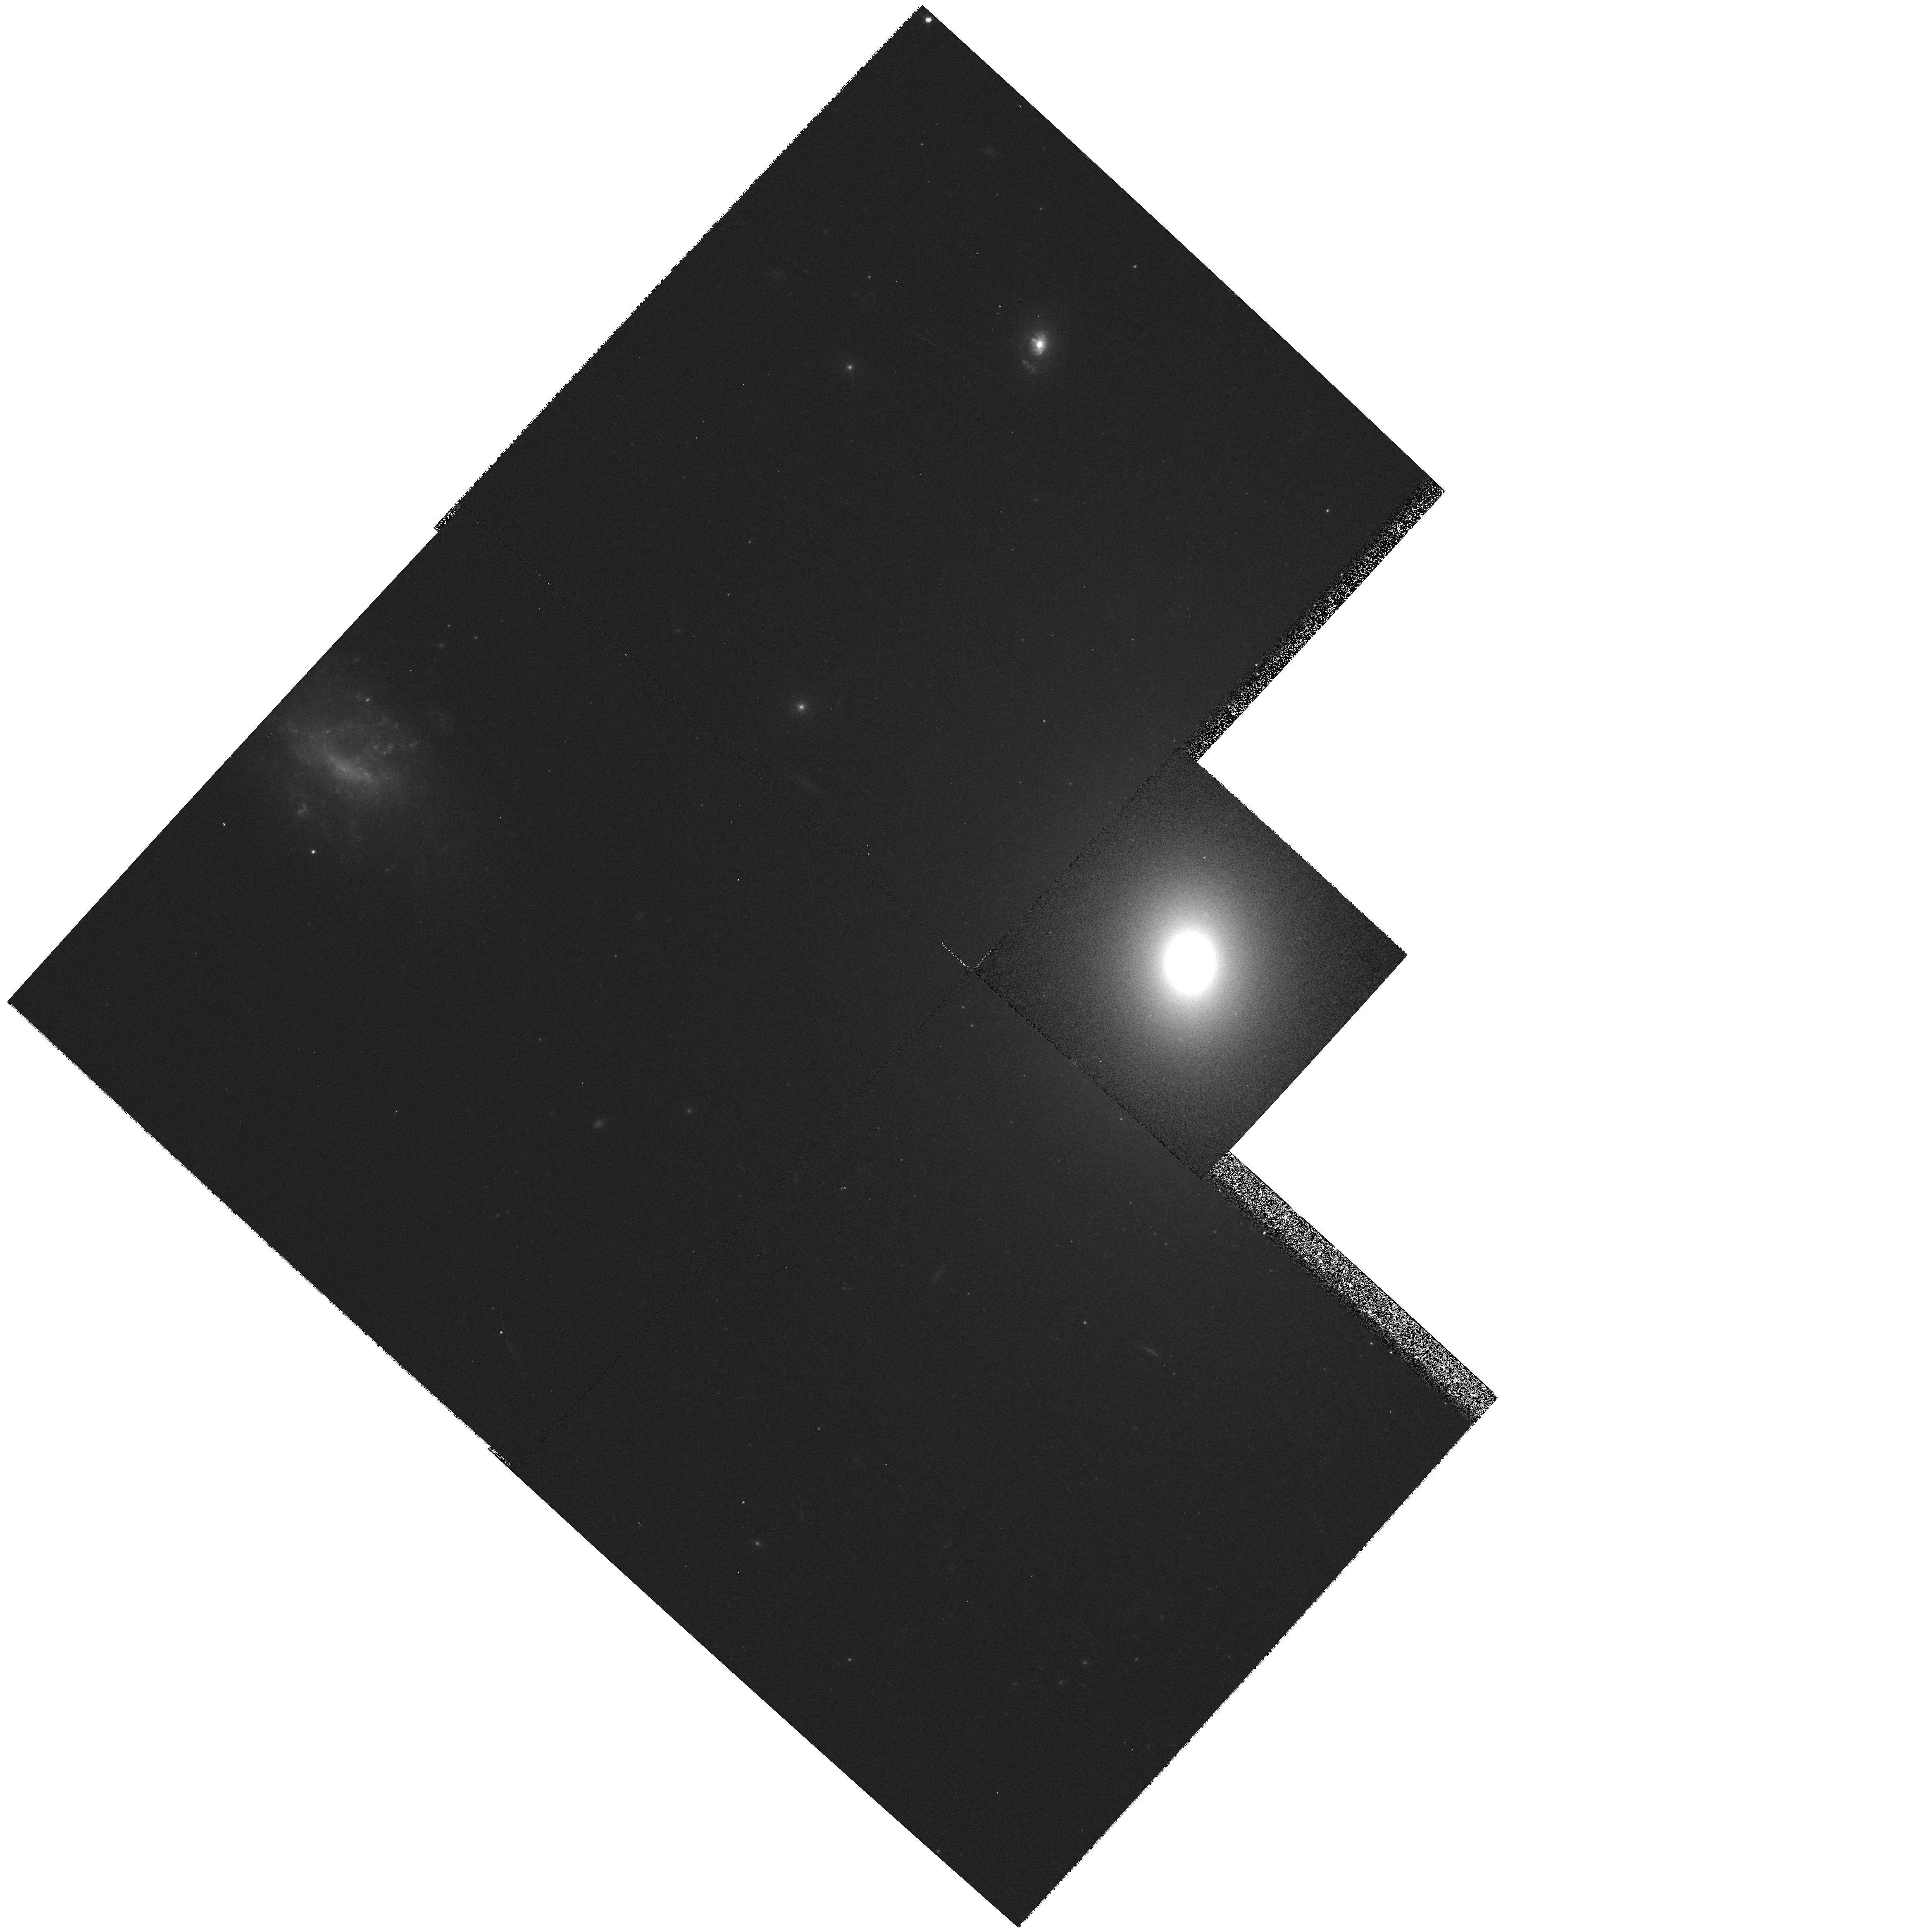
Target: UGC09058
Instrument: WFPC2/PC
Filter: F555W
Exposure: 8 min
Observation ID: hst_6673_02_wfpc2_pc_f555w_u3mo02

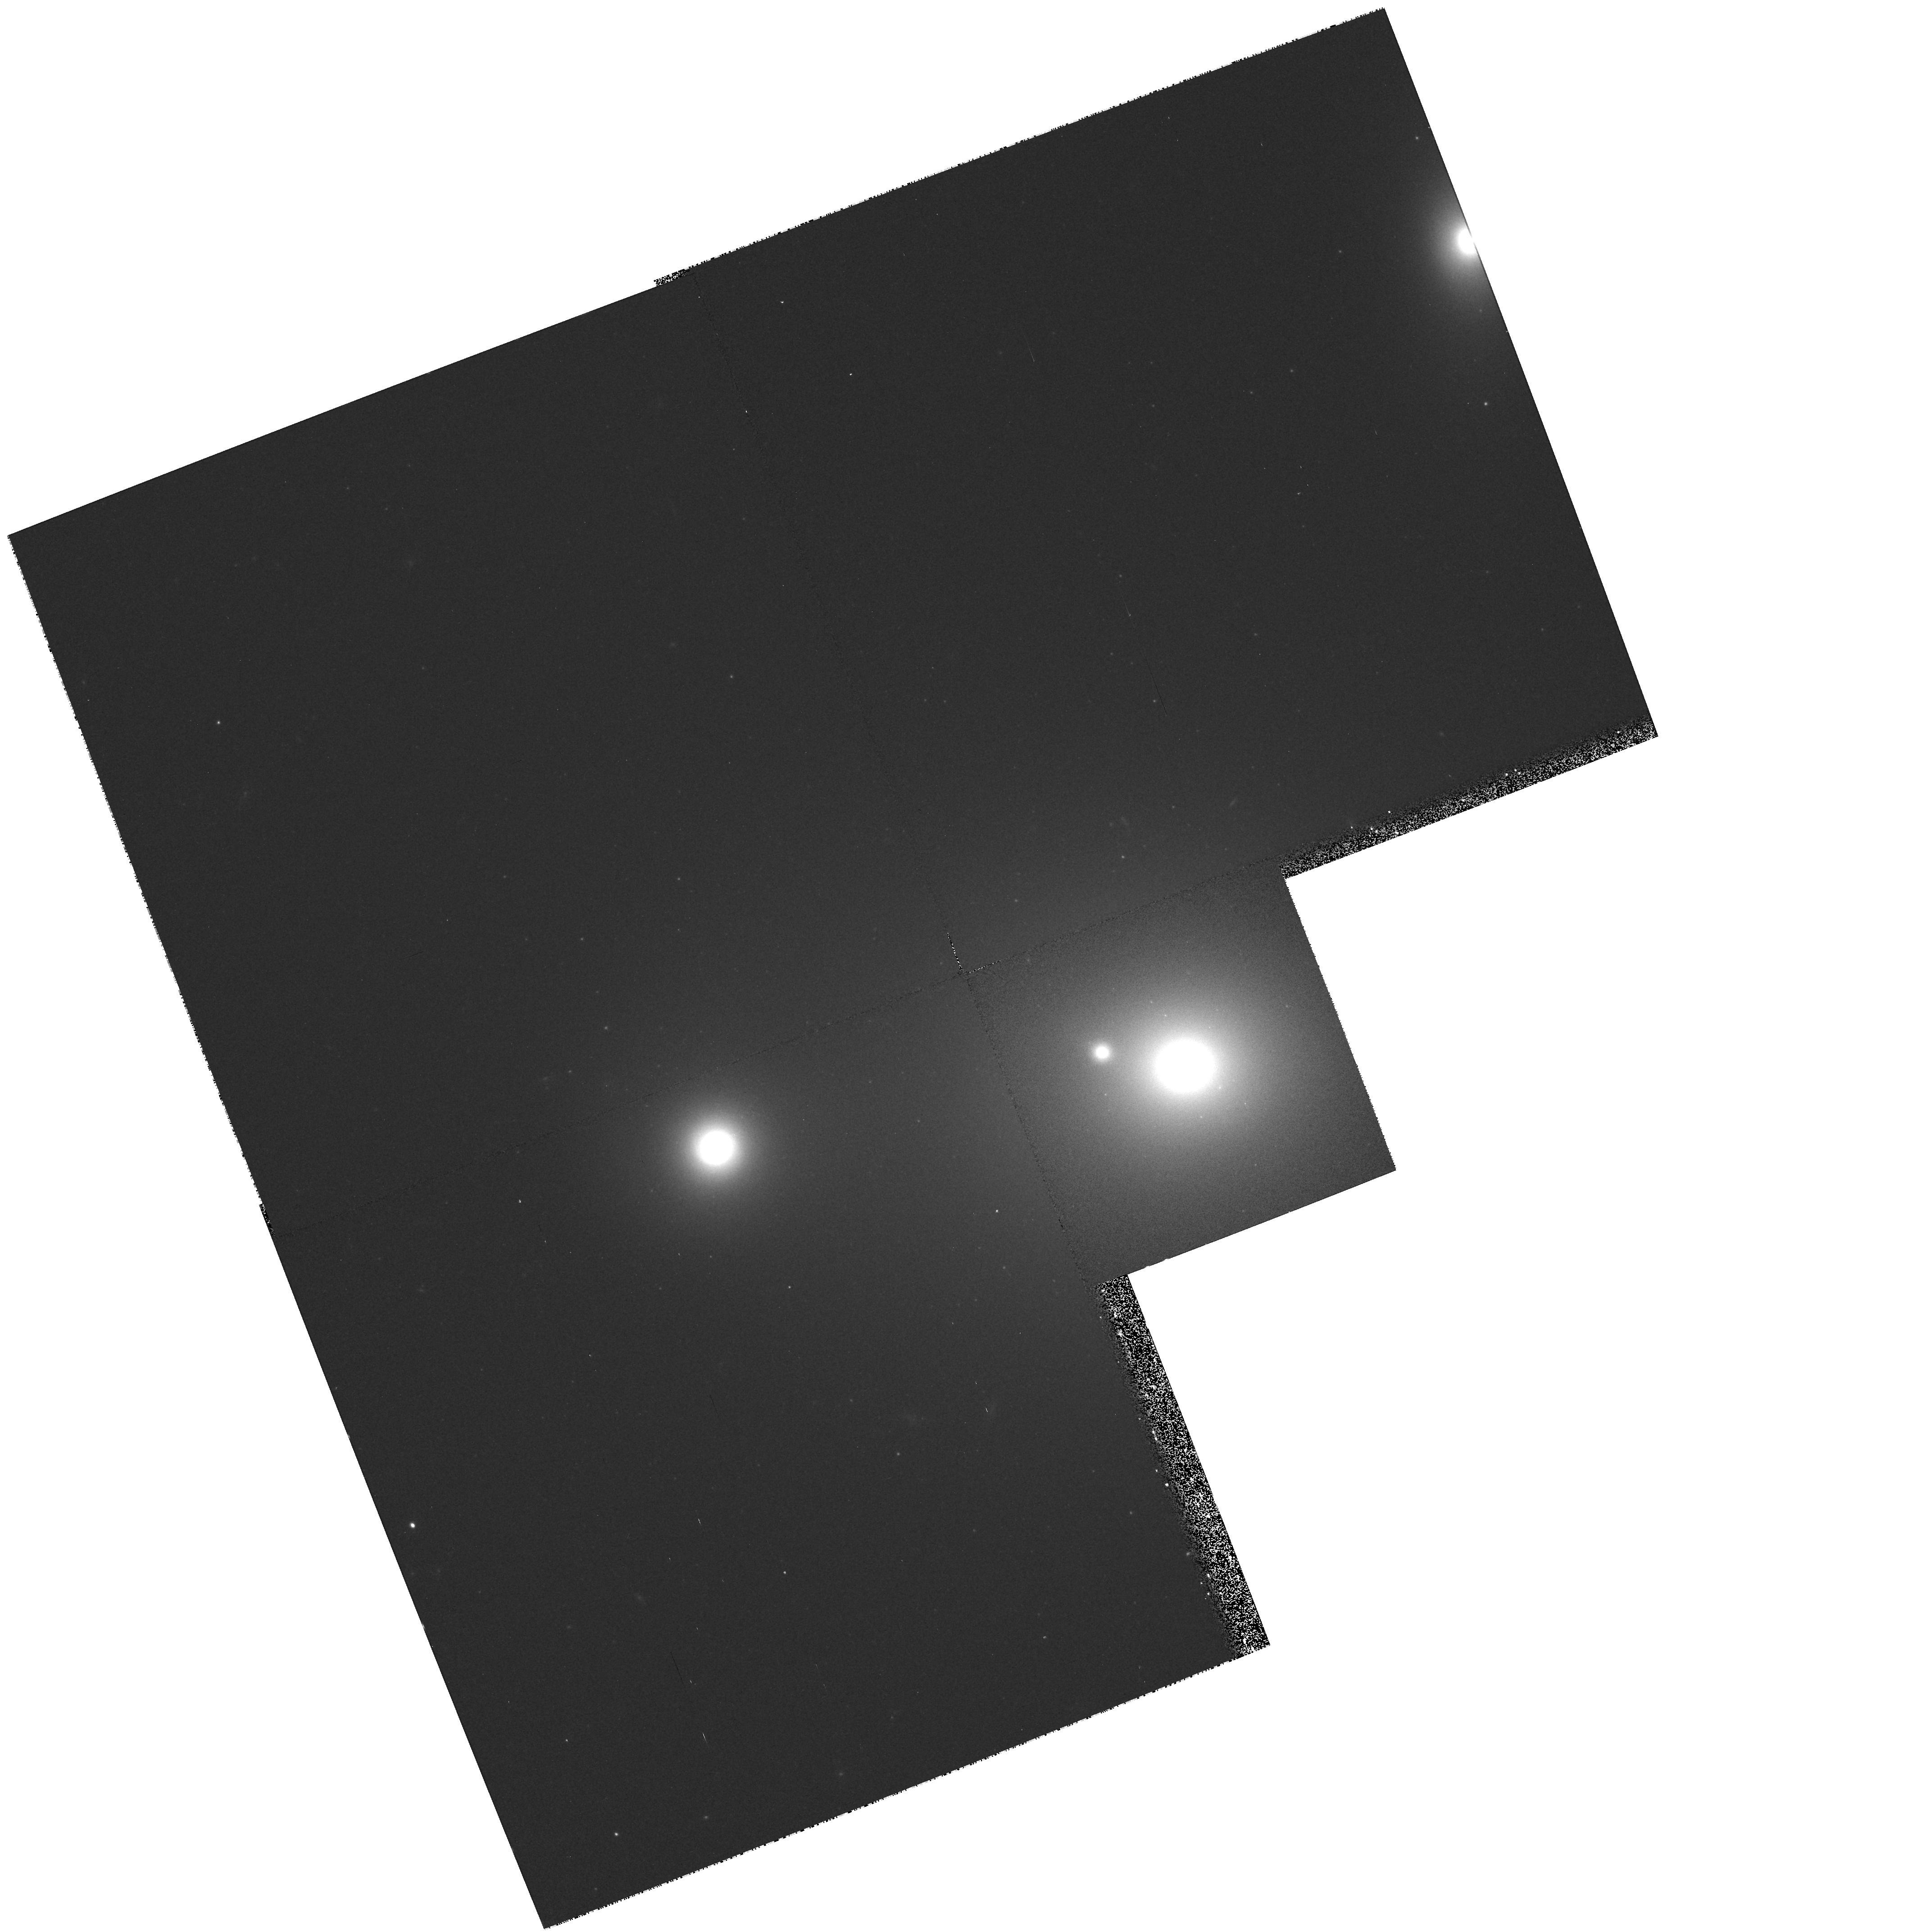
Target: UGC01413
Instrument: WFPC2/PC
Filter: F814W
Exposure: 8 min
Observation ID: hst_6673_11_wfpc2_pc_f814w_u3mo11

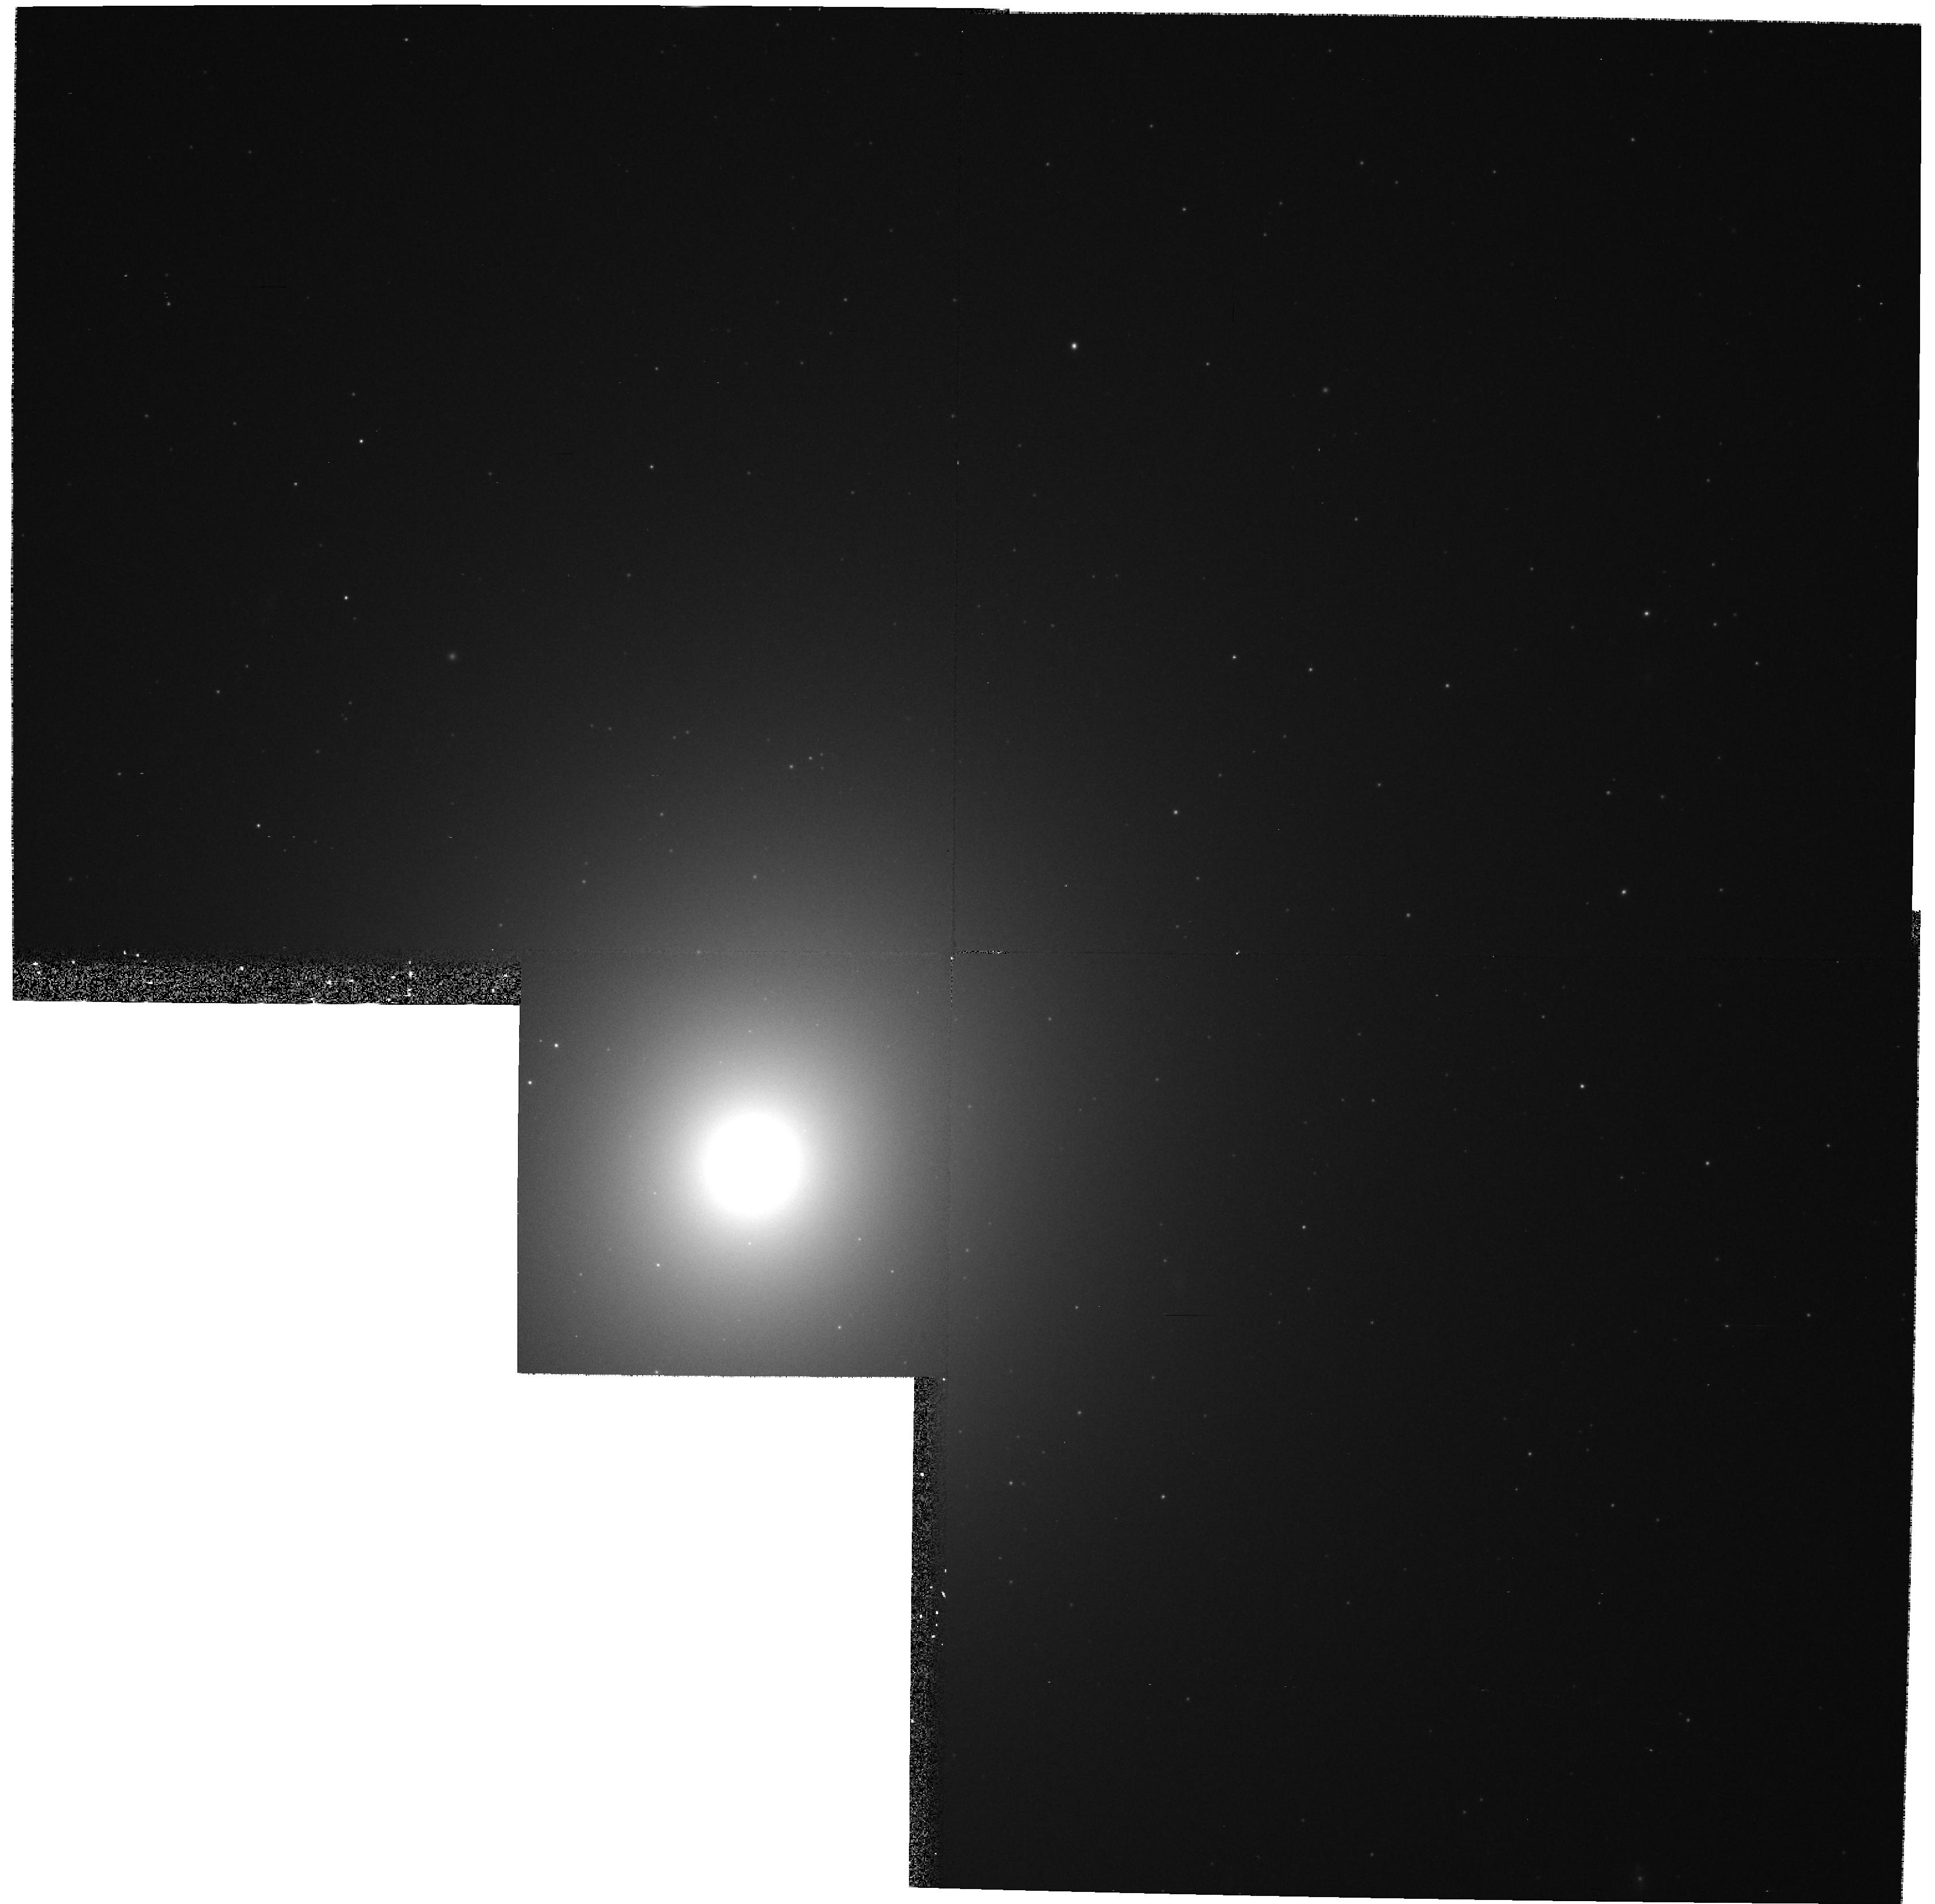
Target: UGC07629
Instrument: WFPC2/PC
Filter: F555W
Exposure: 8 min
Observation ID: hst_6673_05_wfpc2_pc_f555w_u3mo05

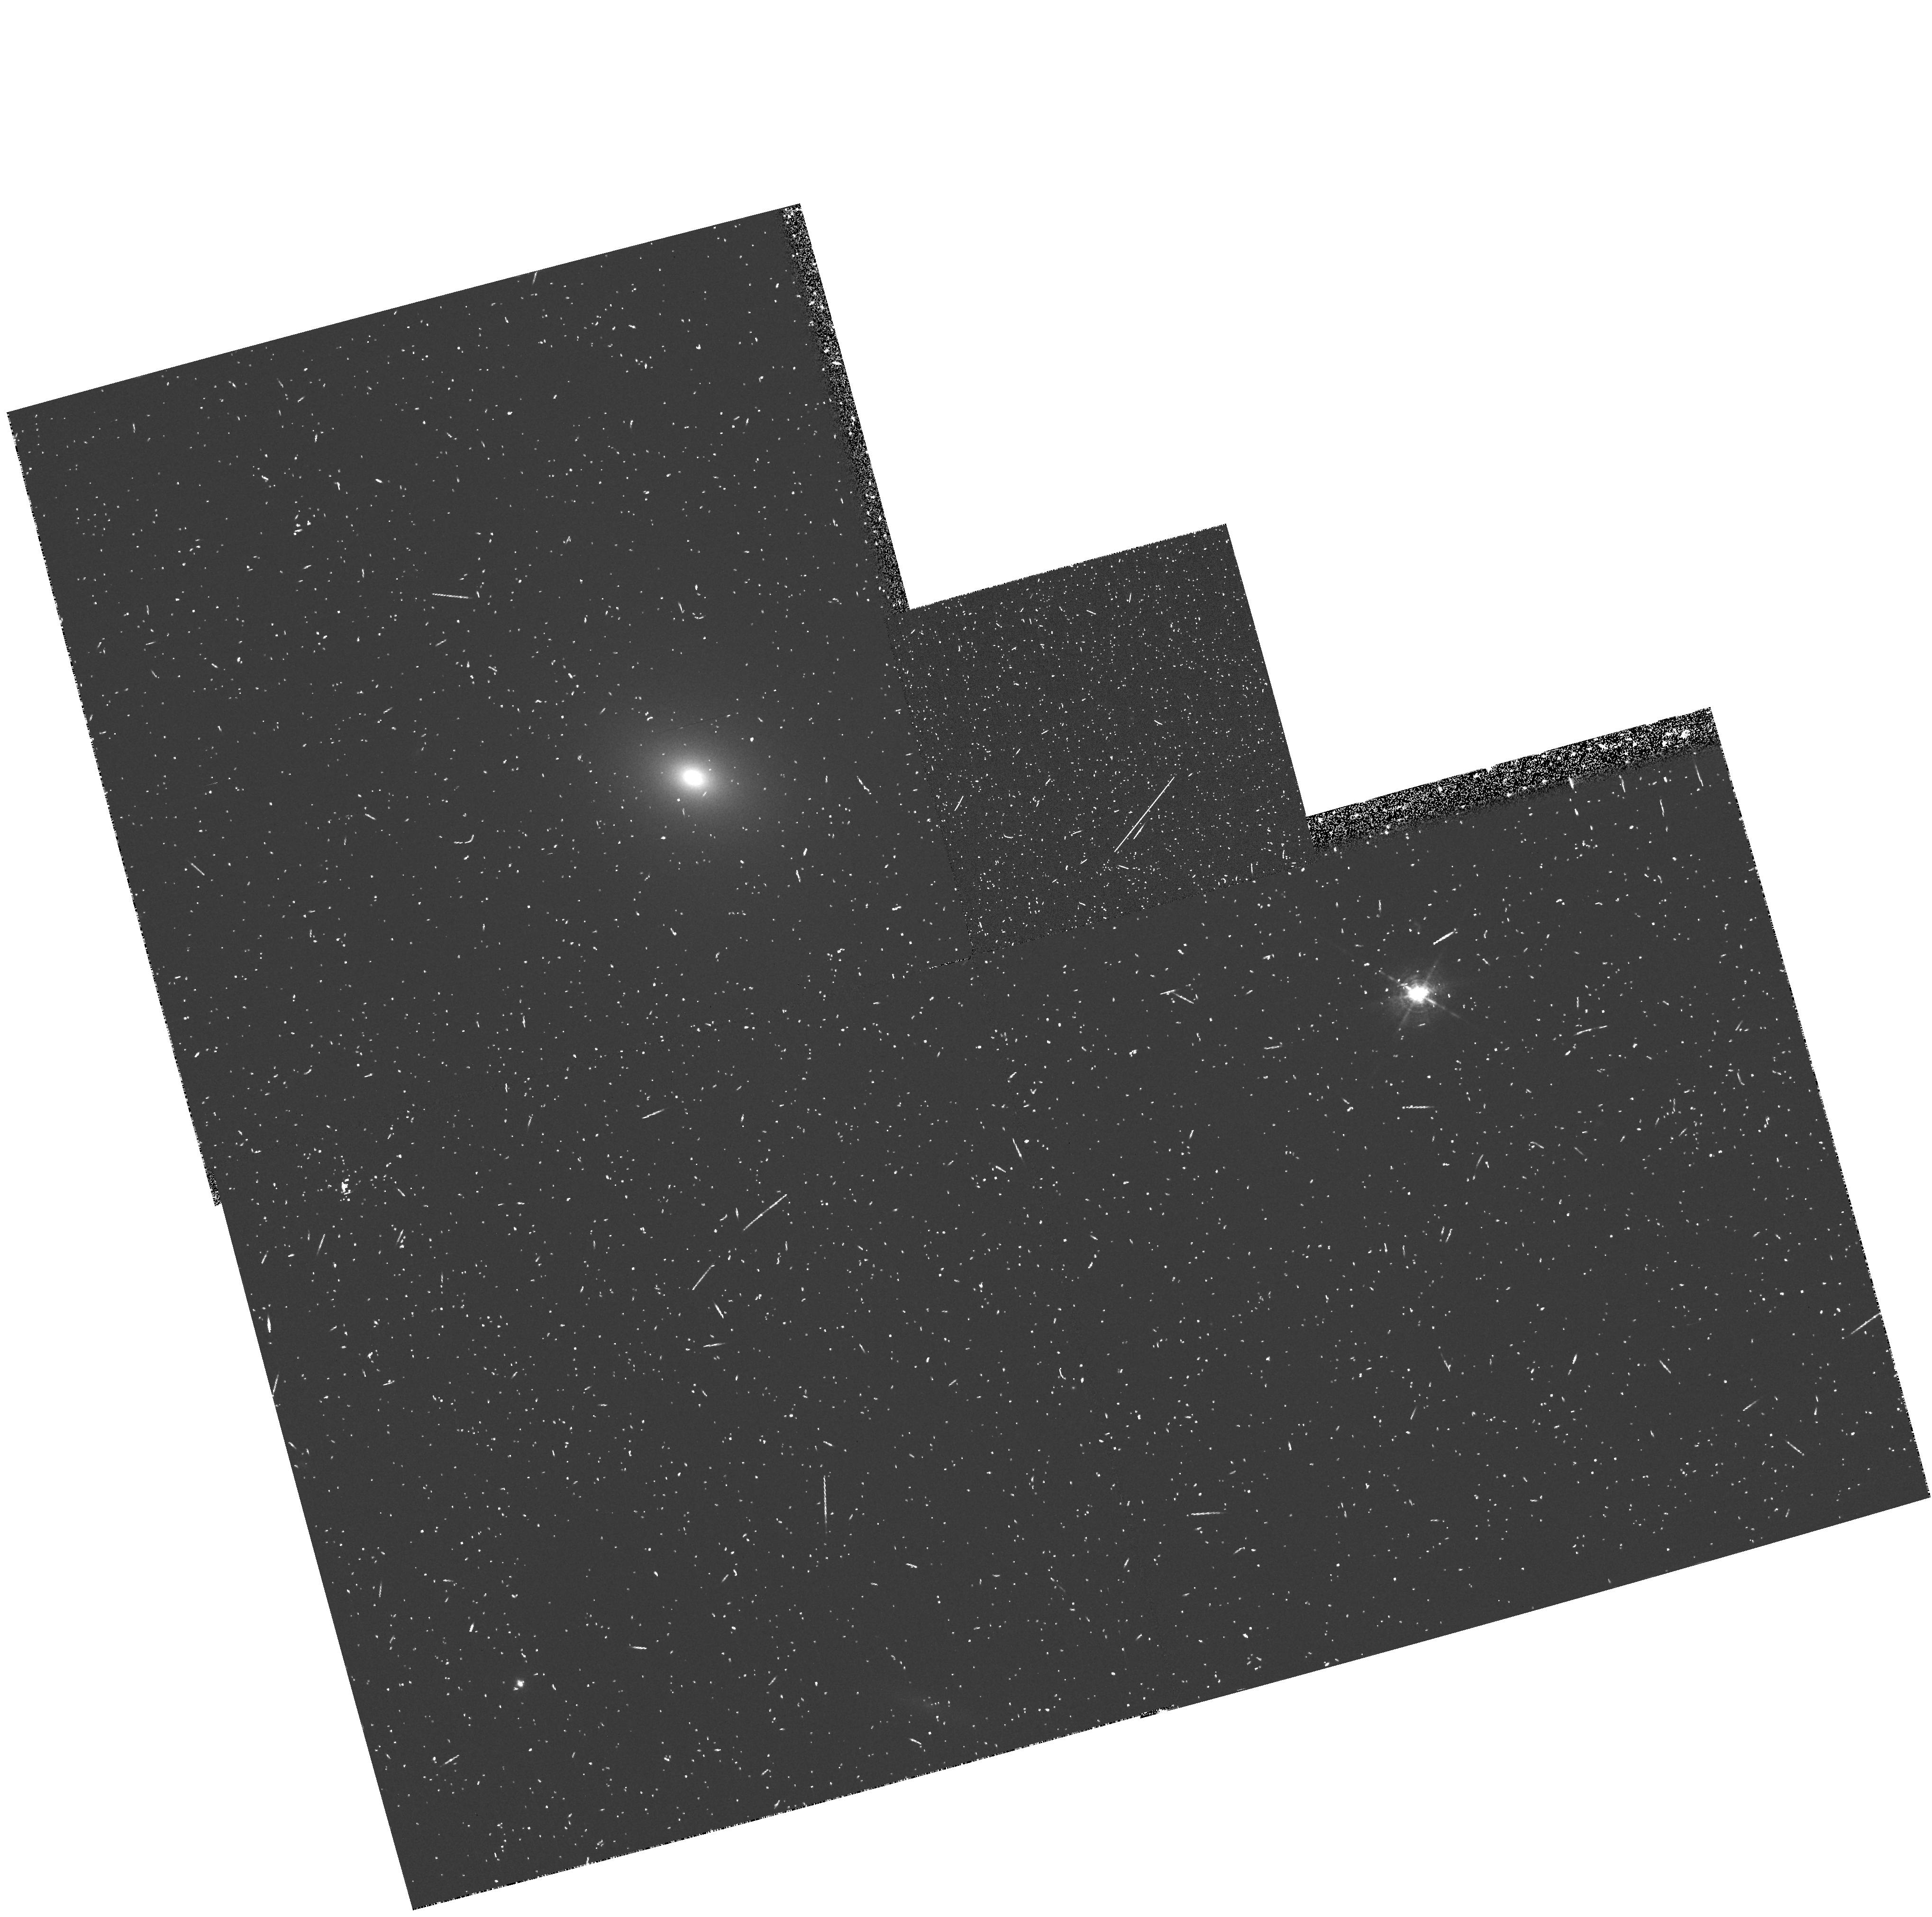
Target: UGC08433
Instrument: WFPC2/PC
Filter: FR680N
Exposure: 22 min
Observation ID: u3mo0406r

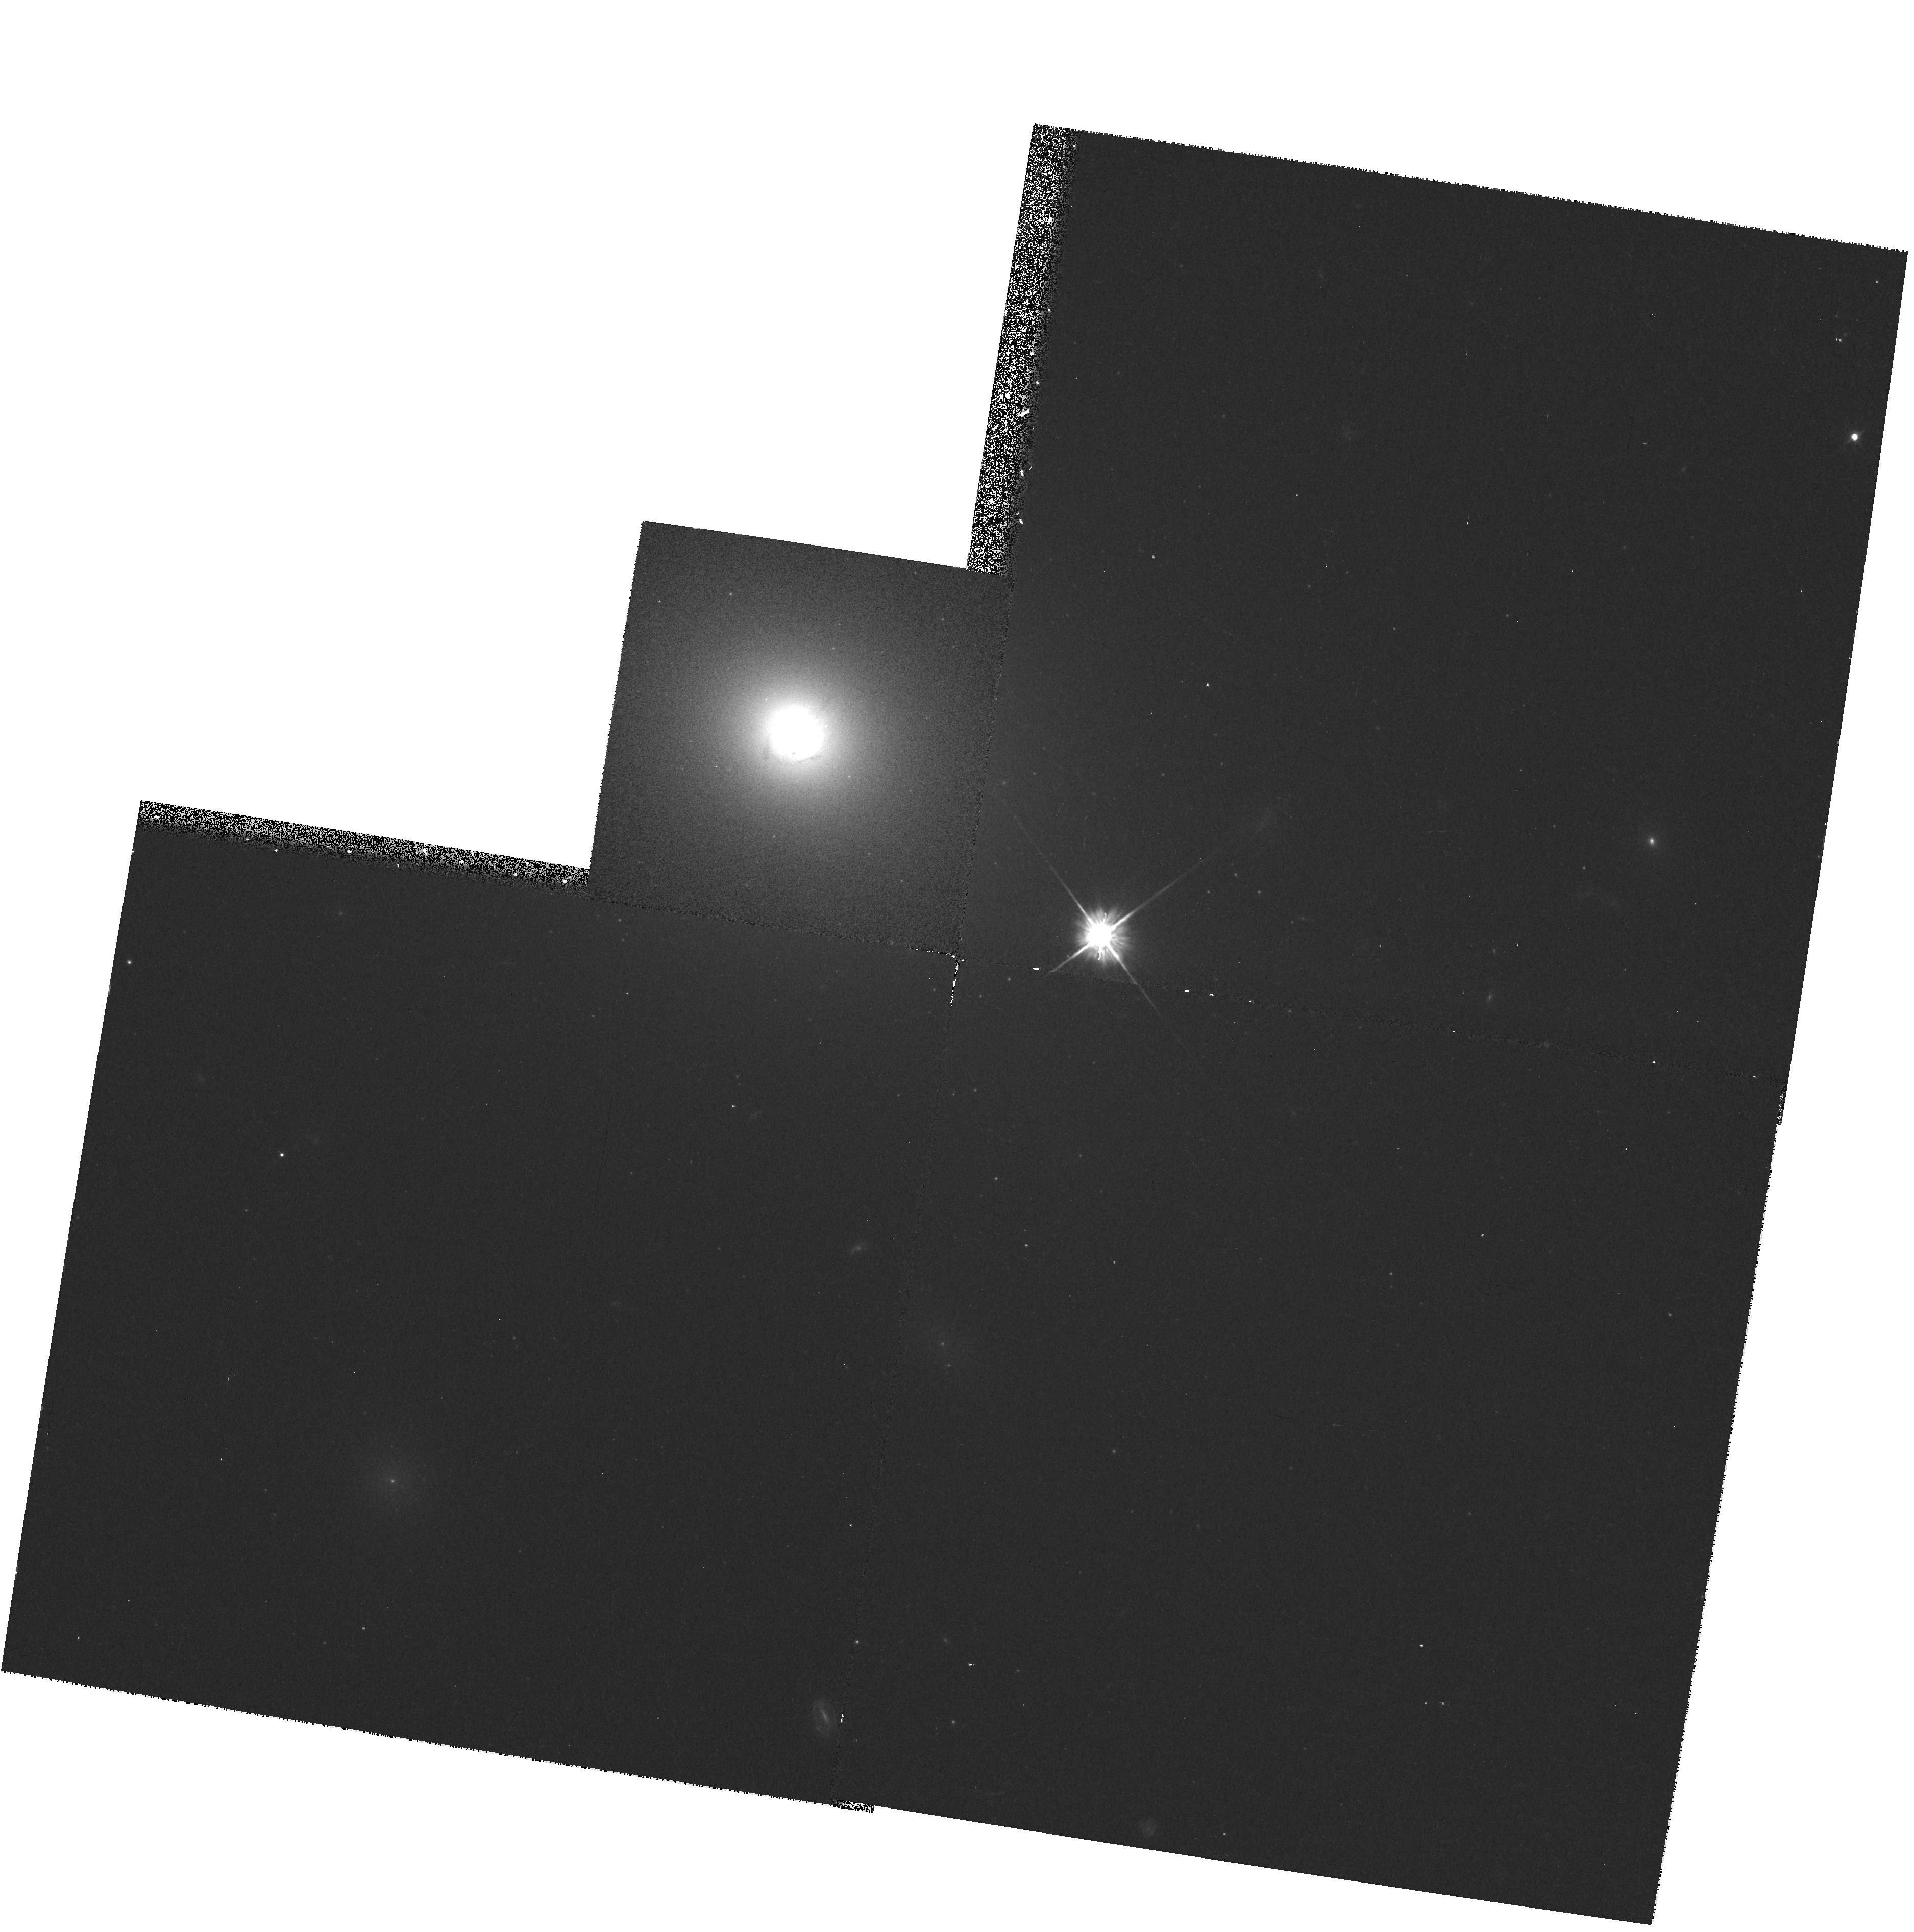
Target: UGC00408
Instrument: WFPC2/PC
Filter: F555W
Exposure: 8 min
Observation ID: hst_6673_07_wfpc2_pc_f555w_u3mo07

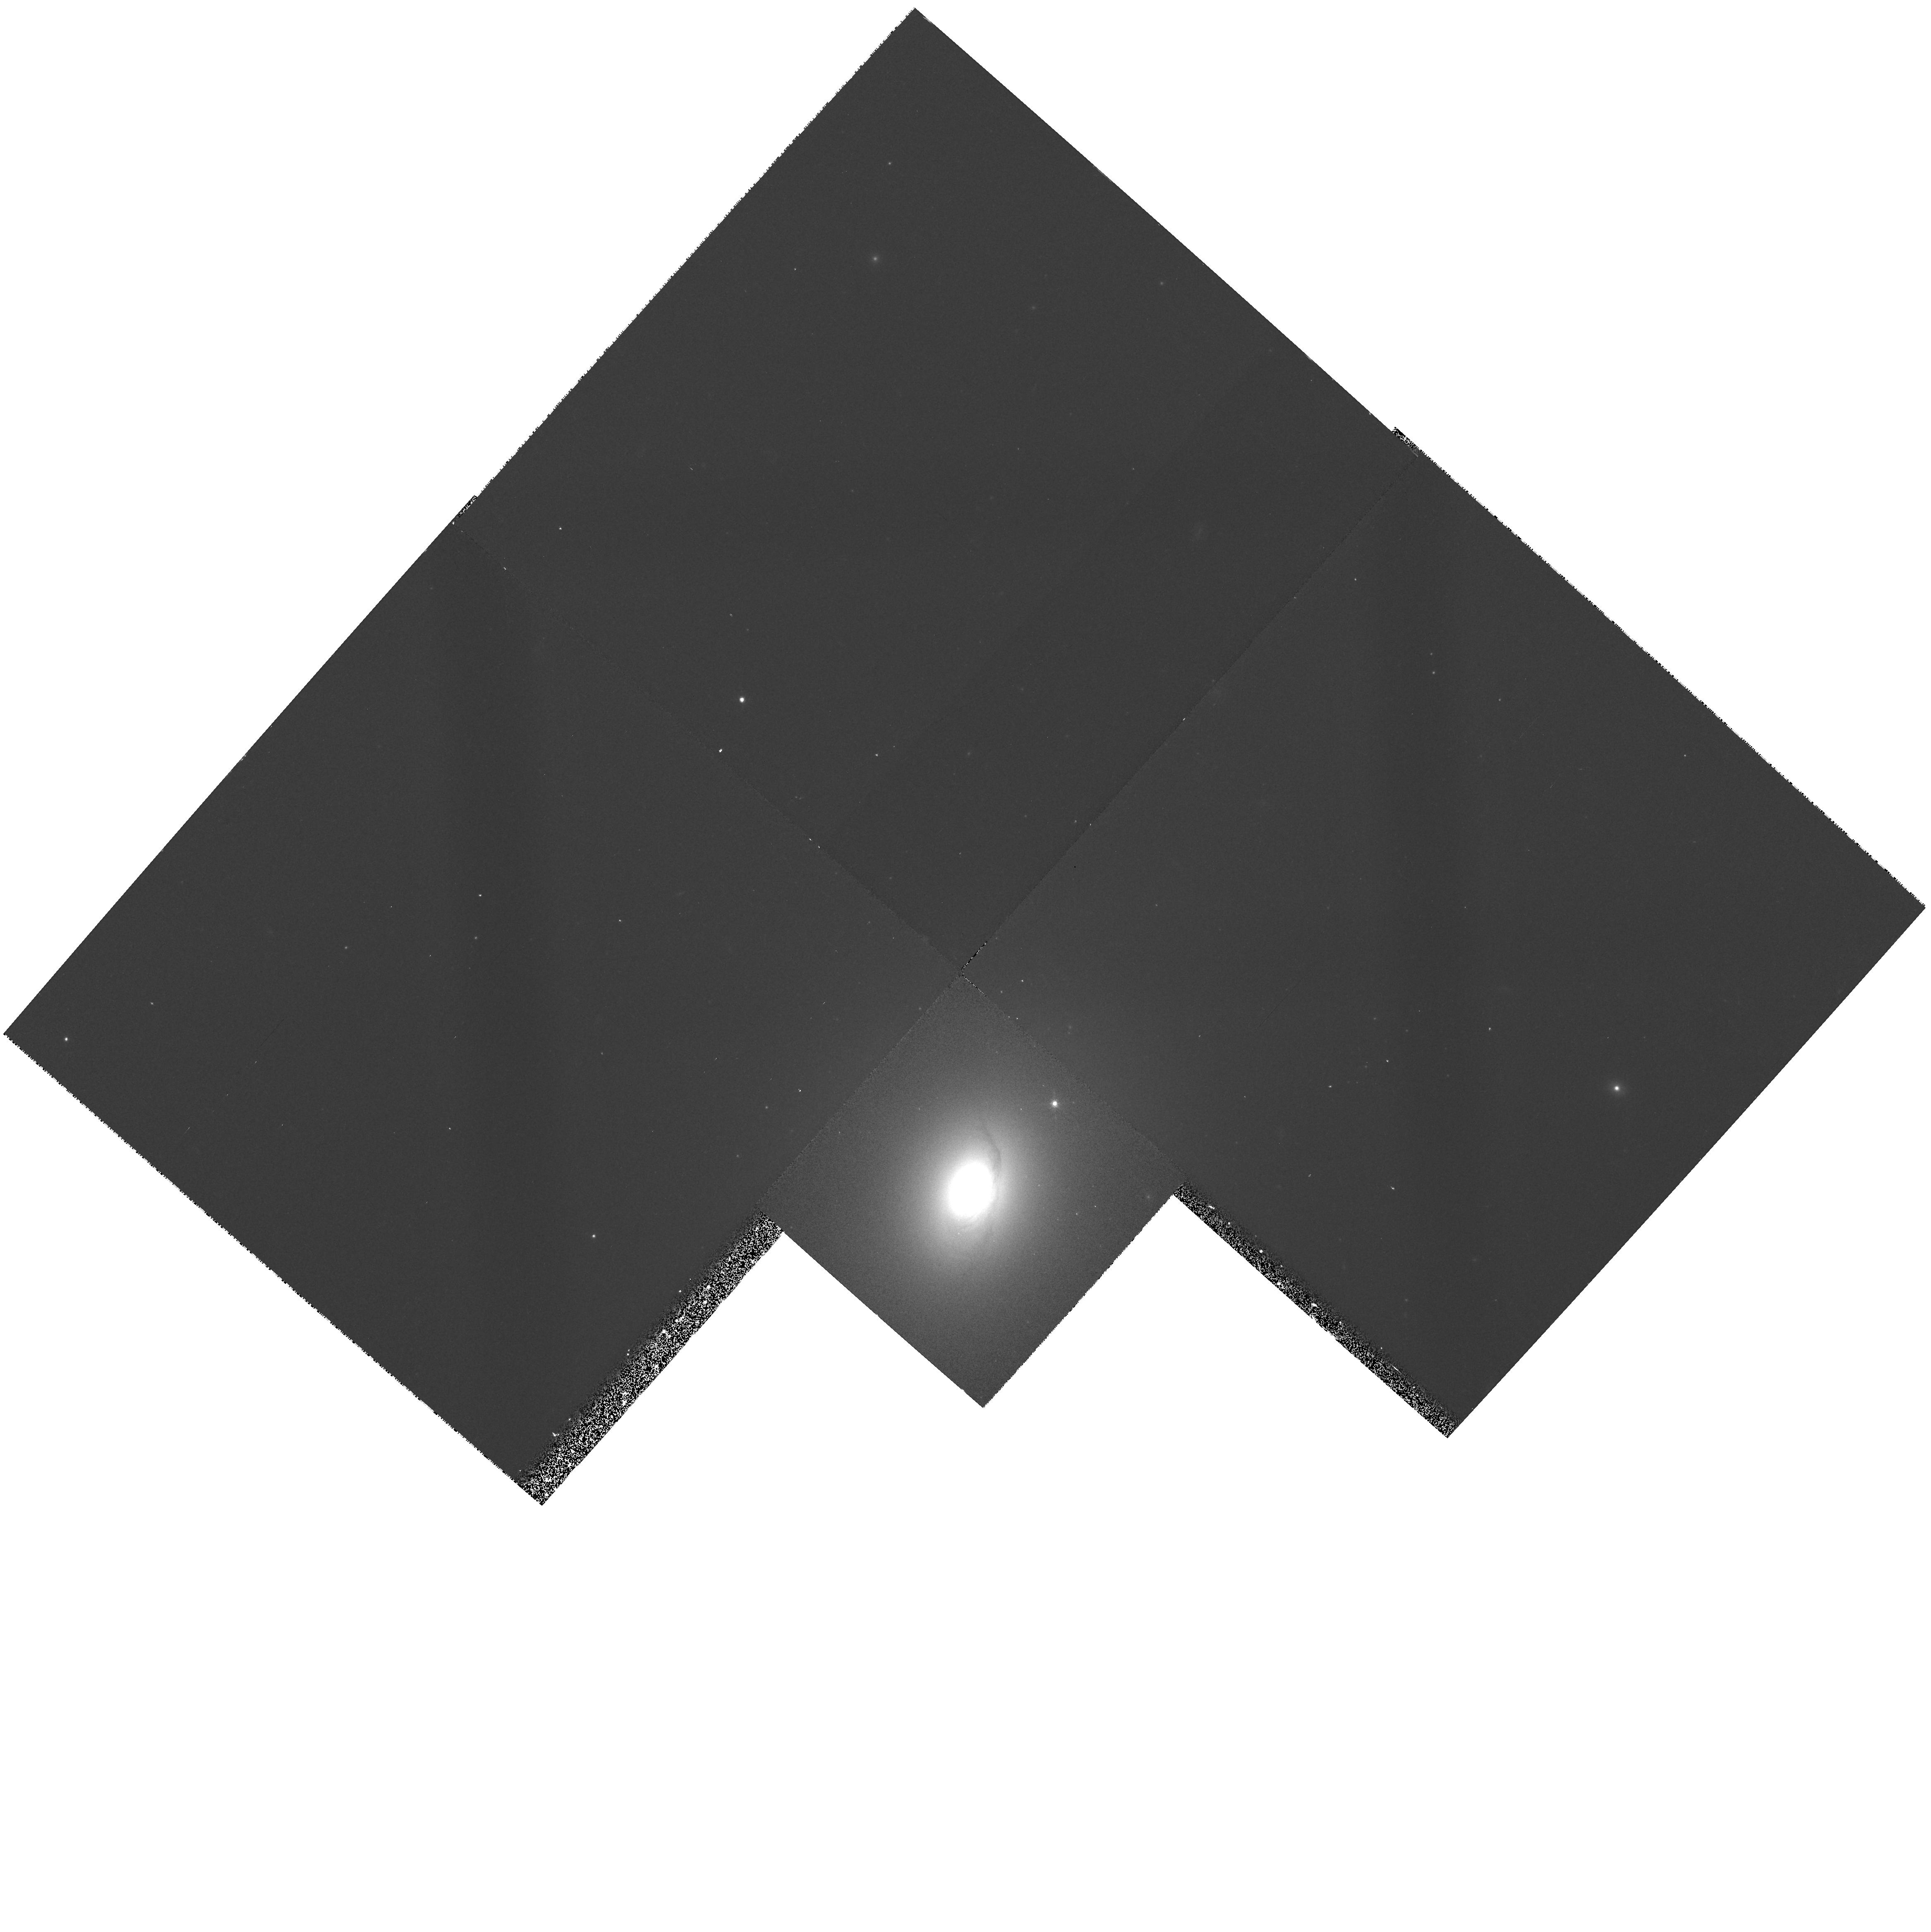
Target: UGC07455
Instrument: WFPC2/PC
Filter: F814W
Exposure: 8 min
Observation ID: hst_6673_06_wfpc2_pc_f814w_u3mo06

Black Holes and Gas Disks in a Complete Sample of Radio Loud UGC Ellipticals (PI: Baum, Stefi A.)

We propose to obtain WFPC2 images in HAlpha and two broad-band colours of a complete sample of very nearby (d ~ 50 Mpc) radio--loud galaxies. With these data, we will be able to (1) determine the luminosity profiles and stellar populations on the tens of parsec scale; (2) detect nuclear regions or disks of gas and dust. Our data will be compared with the wealth of similar data on nearby normal elliptical galaxies in the HST archive. Existing HST images of nearby normal and powerful 3CR galaxies suggest that we should detect central gas and disks in the majority (>50\%) of our sample. We will later use STIS for efficient mapping of the kinematics and excitation state of the gaseous disks identified in our imaging study. Such kinematic followup observations should allow us both to `weigh' the central black hole masses in our sample and to look for kinematic clues as to why some central objects are active. The excellent comparisons possible between our radio- -loud sample and similar studies of nearby radio--quiet ellipticals and lenticulars should provide a powerful statistical means for separating the processes associated with normal galaxy evolution from those responsible for the nuclear activity. Large statistical studies of this kind are crucial to understanding central black holes and their relationship with nuclear activity and galaxy evolution.